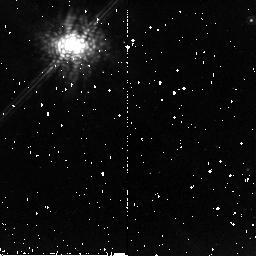
Target: GM-AUR. Instrument: NICMOS/NIC2. Filter: POL120L. Exposure: 13 min. Observation ID: n9p510020

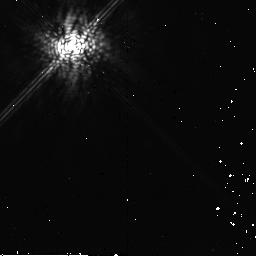
Target: HIP21556. Instrument: NICMOS/NIC2. Filter: POL240L. Exposure: 13 min. Observation ID: n9p560030

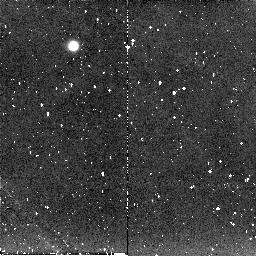
Target: SZ-82. Instrument: NICMOS/NIC2. Filter: POL120L. Exposure: 13 min. Observation ID: n9p520020

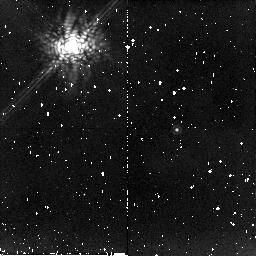
Target: DM-TAU. Instrument: NICMOS/NIC2. Filter: POL0L. Exposure: 13 min. Observation ID: n9p551010

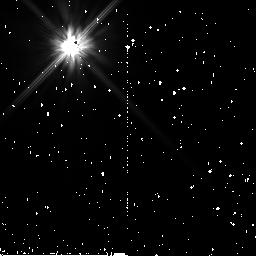
Target: HD29459. Instrument: NICMOS/NIC2. Filter: F110W. Exposure: 1 min. Observation ID: n9p530040

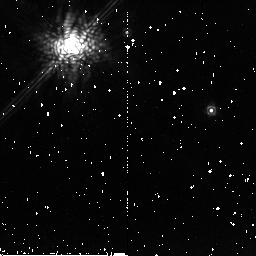
Target: DOAR-25. Instrument: NICMOS/NIC2. Filter: POL240L. Exposure: 13 min. Observation ID: n9p591030

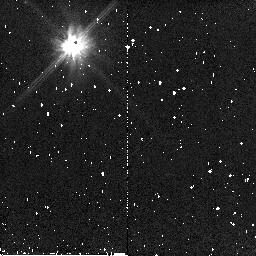
Target: GO-TAU. Instrument: NICMOS/NIC2. Filter: F110W. Exposure: 1 min. Observation ID: n9p531040

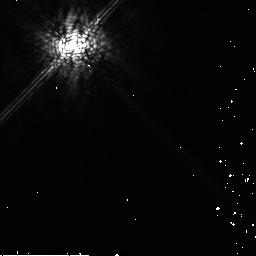
Target: HD42807. Instrument: NICMOS/NIC2. Filter: POL240L. Exposure: 13 min. Observation ID: n9p571030

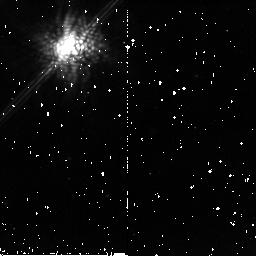
Target: SZ-82. Instrument: NICMOS/NIC2. Filter: POL0L. Exposure: 13 min. Observation ID: n9p5a1010

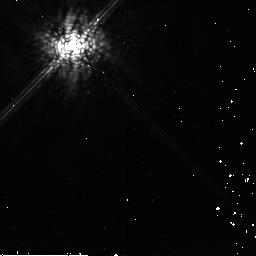
Target: HIP21556. Instrument: NICMOS/NIC2. Filter: POL0L. Exposure: 13 min. Observation ID: n9p561010

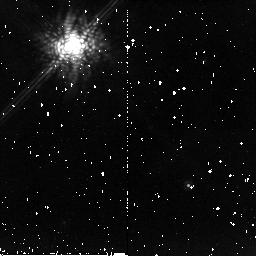
Target: GM-AUR. Instrument: NICMOS/NIC2. Filter: POL0L. Exposure: 13 min. Observation ID: n9p511010

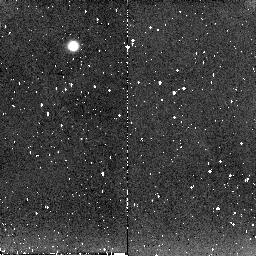
Target: SZ-82. Instrument: NICMOS/NIC2. Filter: POL240L. Exposure: 13 min. Observation ID: n9p520030

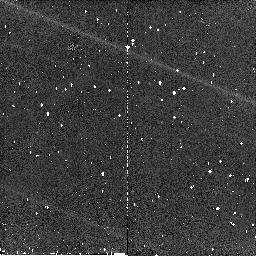
Target: DOAR-25. Instrument: NICMOS/NIC2. Filter: F110W. Exposure: 2 min. Observation ID: n9p541040

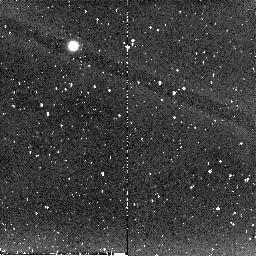
Target: DOAR-25. Instrument: NICMOS/NIC2. Filter: POL240L. Exposure: 13 min. Observation ID: n9p541030

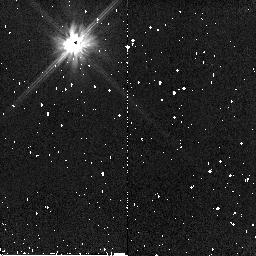
Target: DM-TAU. Instrument: NICMOS/NIC2. Filter: F110W. Exposure: 1 min. Observation ID: n9p550040

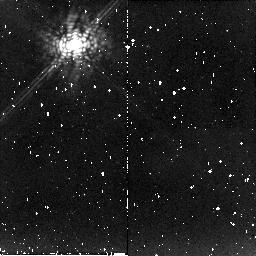
Target: DM-TAU. Instrument: NICMOS/NIC2. Filter: POL0L. Exposure: 13 min. Observation ID: n9p550010

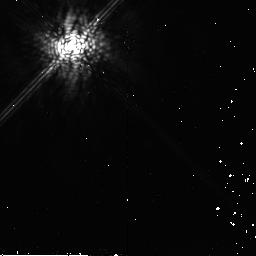
Target: HIP21556. Instrument: NICMOS/NIC2. Filter: POL120L. Exposure: 13 min. Observation ID: n9p560020

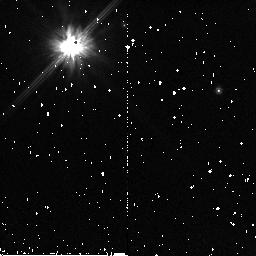
Target: DOAR-25. Instrument: NICMOS/NIC2. Filter: F110W. Exposure: 2 min. Observation ID: n9p540040

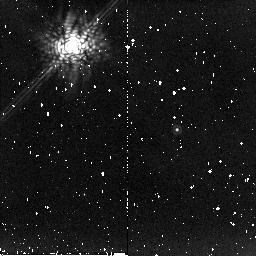
Target: DM-TAU. Instrument: NICMOS/NIC2. Filter: POL240L. Exposure: 13 min. Observation ID: n9p551030

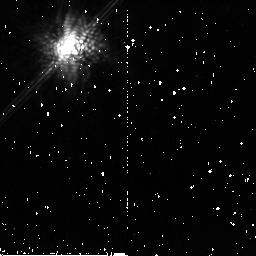
Target: SZ-82. Instrument: NICMOS/NIC2. Filter: POL240L. Exposure: 13 min. Observation ID: n9p5a1030

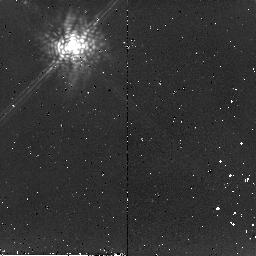
Target: GO-TAU. Instrument: NICMOS/NIC2. Filter: POL120L. Exposure: 13 min. Observation ID: n9p531020

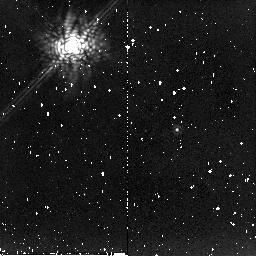
Target: DM-TAU. Instrument: NICMOS/NIC2. Filter: POL120L. Exposure: 13 min. Observation ID: n9p551020

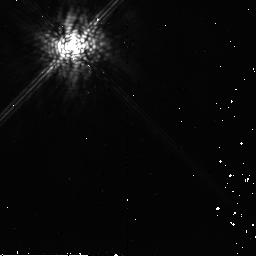
Target: HIP21556. Instrument: NICMOS/NIC2. Filter: POL240L. Exposure: 13 min. Observation ID: n9p561030

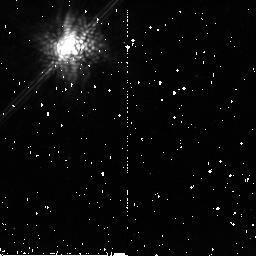
Target: SZ-82. Instrument: NICMOS/NIC2. Filter: POL120L. Exposure: 13 min. Observation ID: n9p5a1020

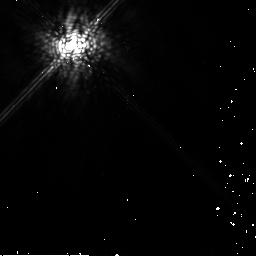
Target: HD42807. Instrument: NICMOS/NIC2. Filter: POL120L. Exposure: 13 min. Observation ID: n9p571020

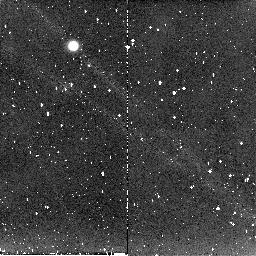
Target: SZ-82. Instrument: NICMOS/NIC2. Filter: POL0L. Exposure: 13 min. Observation ID: n9p520010

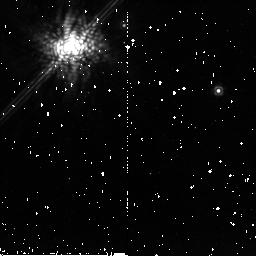
Target: DOAR-25. Instrument: NICMOS/NIC2. Filter: POL240L. Exposure: 13 min. Observation ID: n9p540030

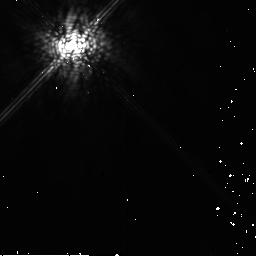
Target: HD42807. Instrument: NICMOS/NIC2. Filter: POL0L. Exposure: 13 min. Observation ID: n9p571010

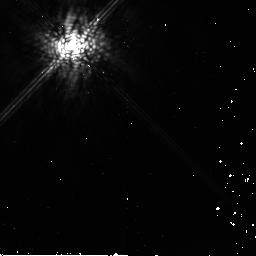
Target: HIP21556. Instrument: NICMOS/NIC2. Filter: POL120L. Exposure: 13 min. Observation ID: n9p561020

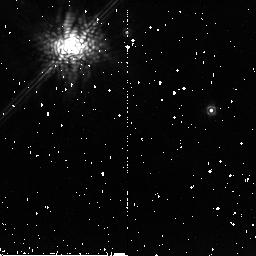
Target: DOAR-25. Instrument: NICMOS/NIC2. Filter: POL120L. Exposure: 13 min. Observation ID: n9p591020

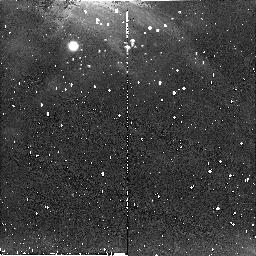
Target: SZ-82. Instrument: NICMOS/NIC2. Filter: POL240L. Exposure: 13 min. Observation ID: n9p521030

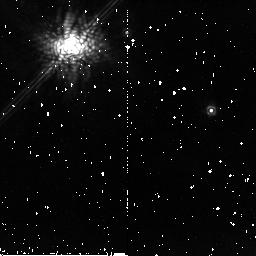
Target: DOAR-25. Instrument: NICMOS/NIC2. Filter: POL0L. Exposure: 13 min. Observation ID: n9p591010

Coronagraphic Polarimetry with NICMOS: Dust grain evolution in T Tauri stars (PI: Schneider, Glenn)

The formation of planetary systems is intimately linked to the dust population in circumstellar disks, thus understanding dust grain evolution is essential to advancing our understanding of how planets form. By combining (1) the coronagraphic polarimetry capabilities of NICMOS, (2) powerful 3-D radiative transfer codes, and (3) observations of objects known to span the Class II-III stellar evolutionary phases, we will gain crucial insight into dust grain growth. By observing objects representative of a known evolutionary sequence of YSOs, we will be able to investigate how the dust population evolves in size and distribution during the crucial transition from a star+disk system to a system containing planetesimals. When combine with our previous study on dust grain evolution in the Class I-II phase, the proposed study will help to establish the fundamental time scales for the depletion of ISM-like grains: the first step in understanding the transformation from small submicron sized dust grains, to large millimeter sized grains, and untimely to planetary bodies.